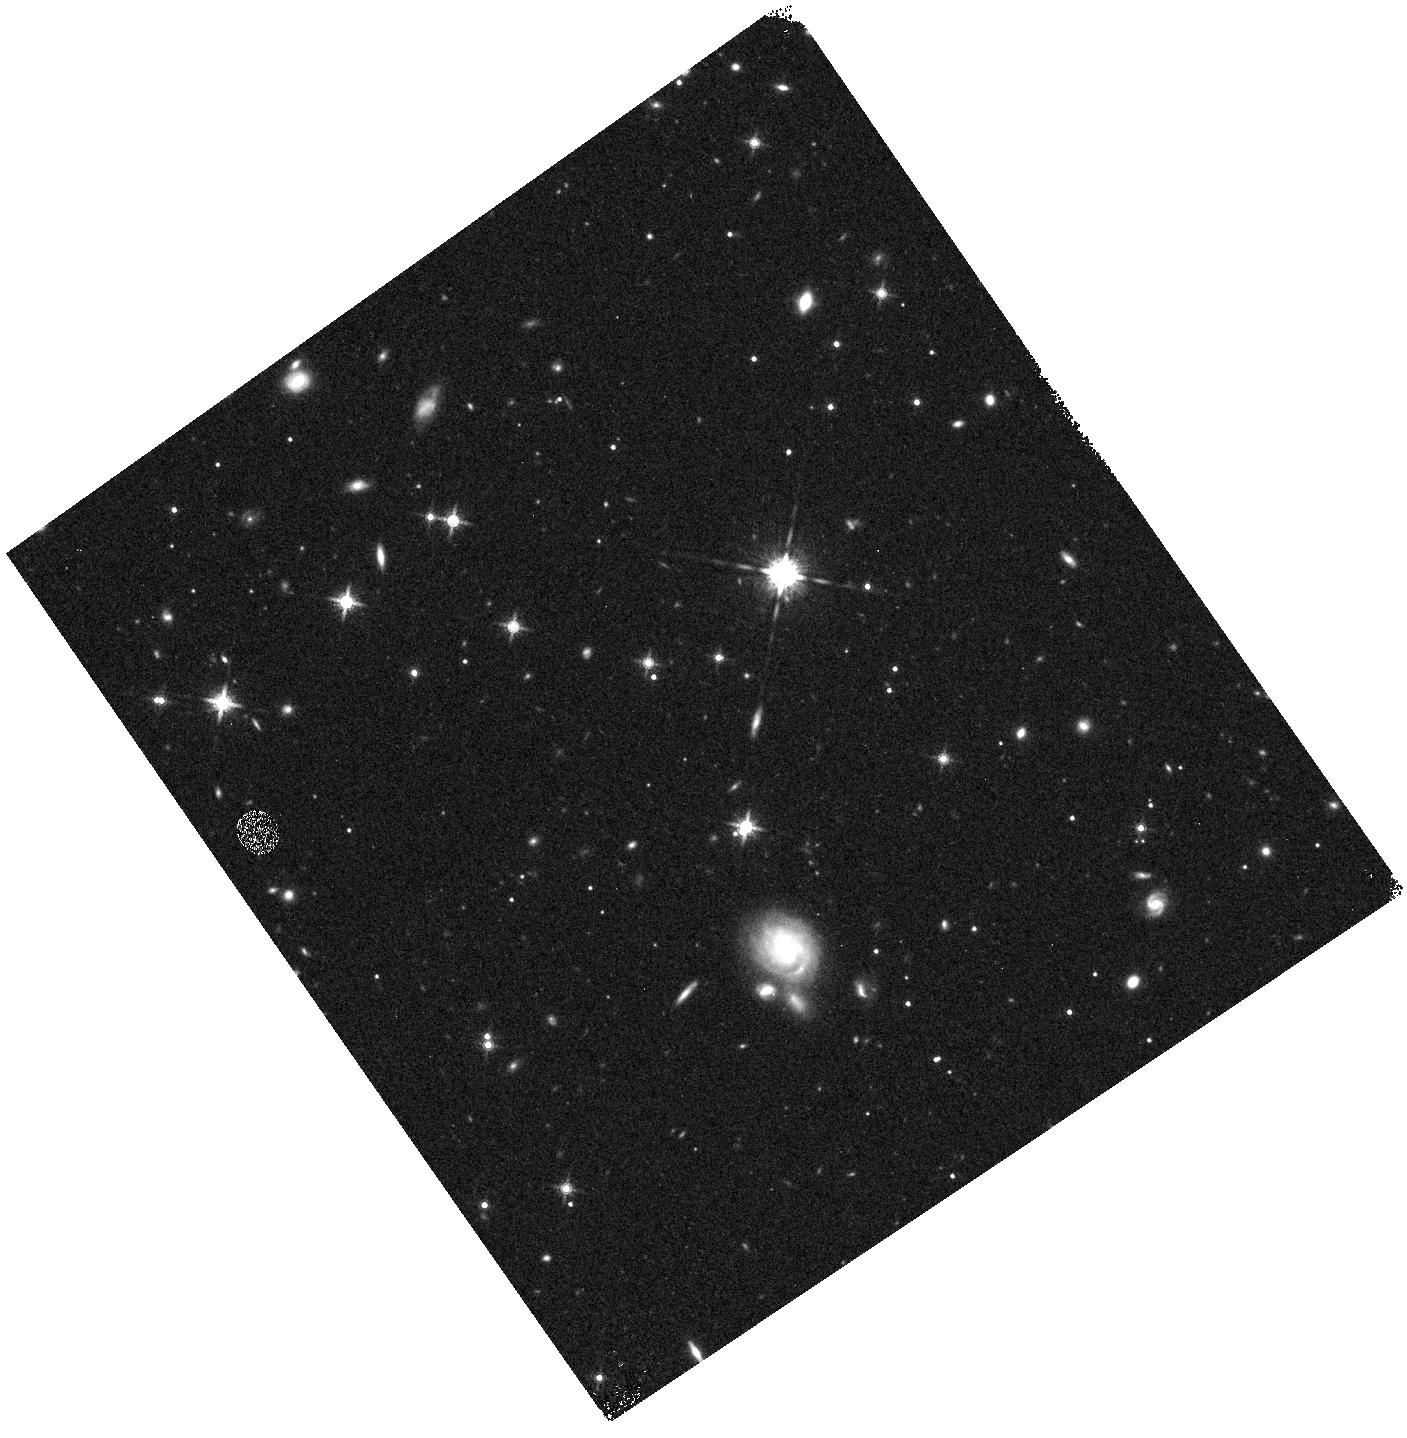
Target: field at RA 323.059°, Dec 10.063°. Instrument: WFC3/IR. Filter: F160W. Exposure: 8 min. Observation ID: hst_11524_07_wfc3_ir_f160w_ib4q07

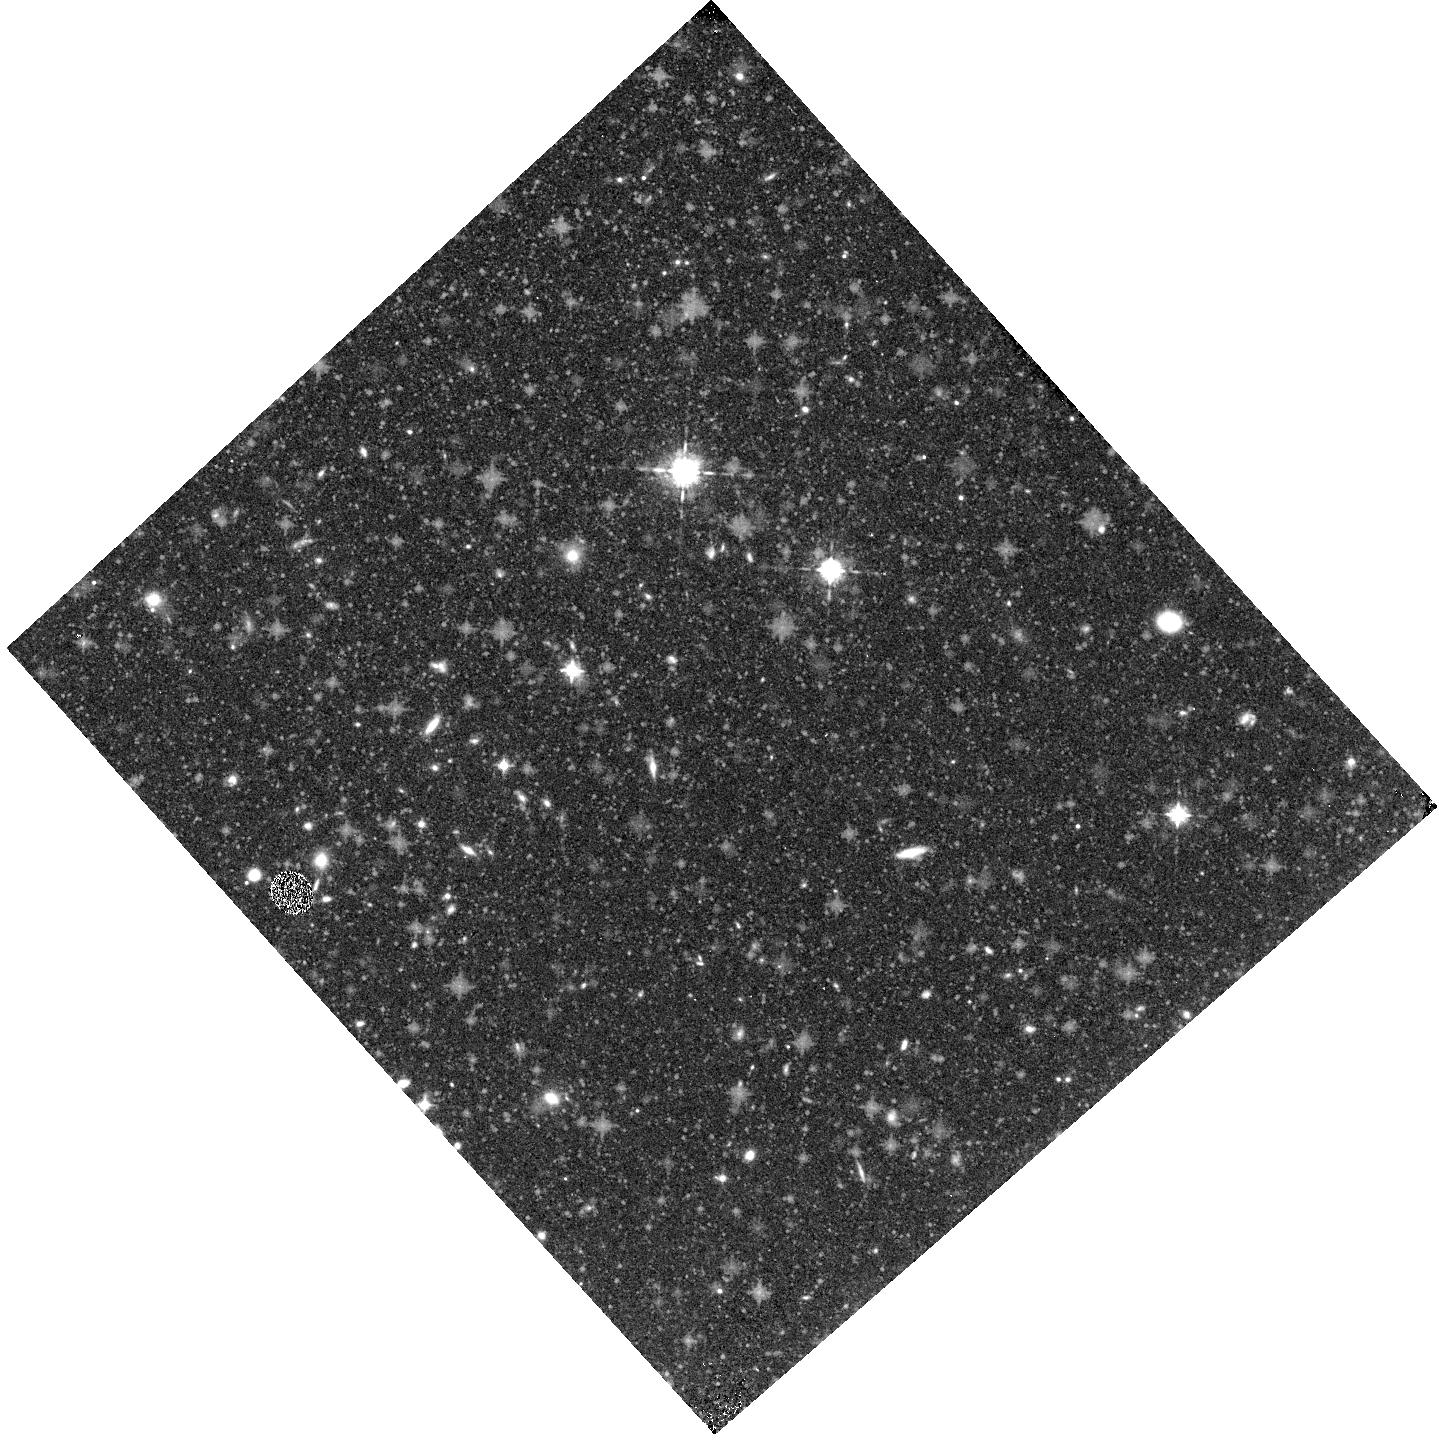
Target: field at RA 153.521°, Dec -4.379°. Instrument: WFC3/IR. Filter: F098M. Exposure: 32 min. Observation ID: hst_11524_04_wfc3_ir_f098m_ib4q04

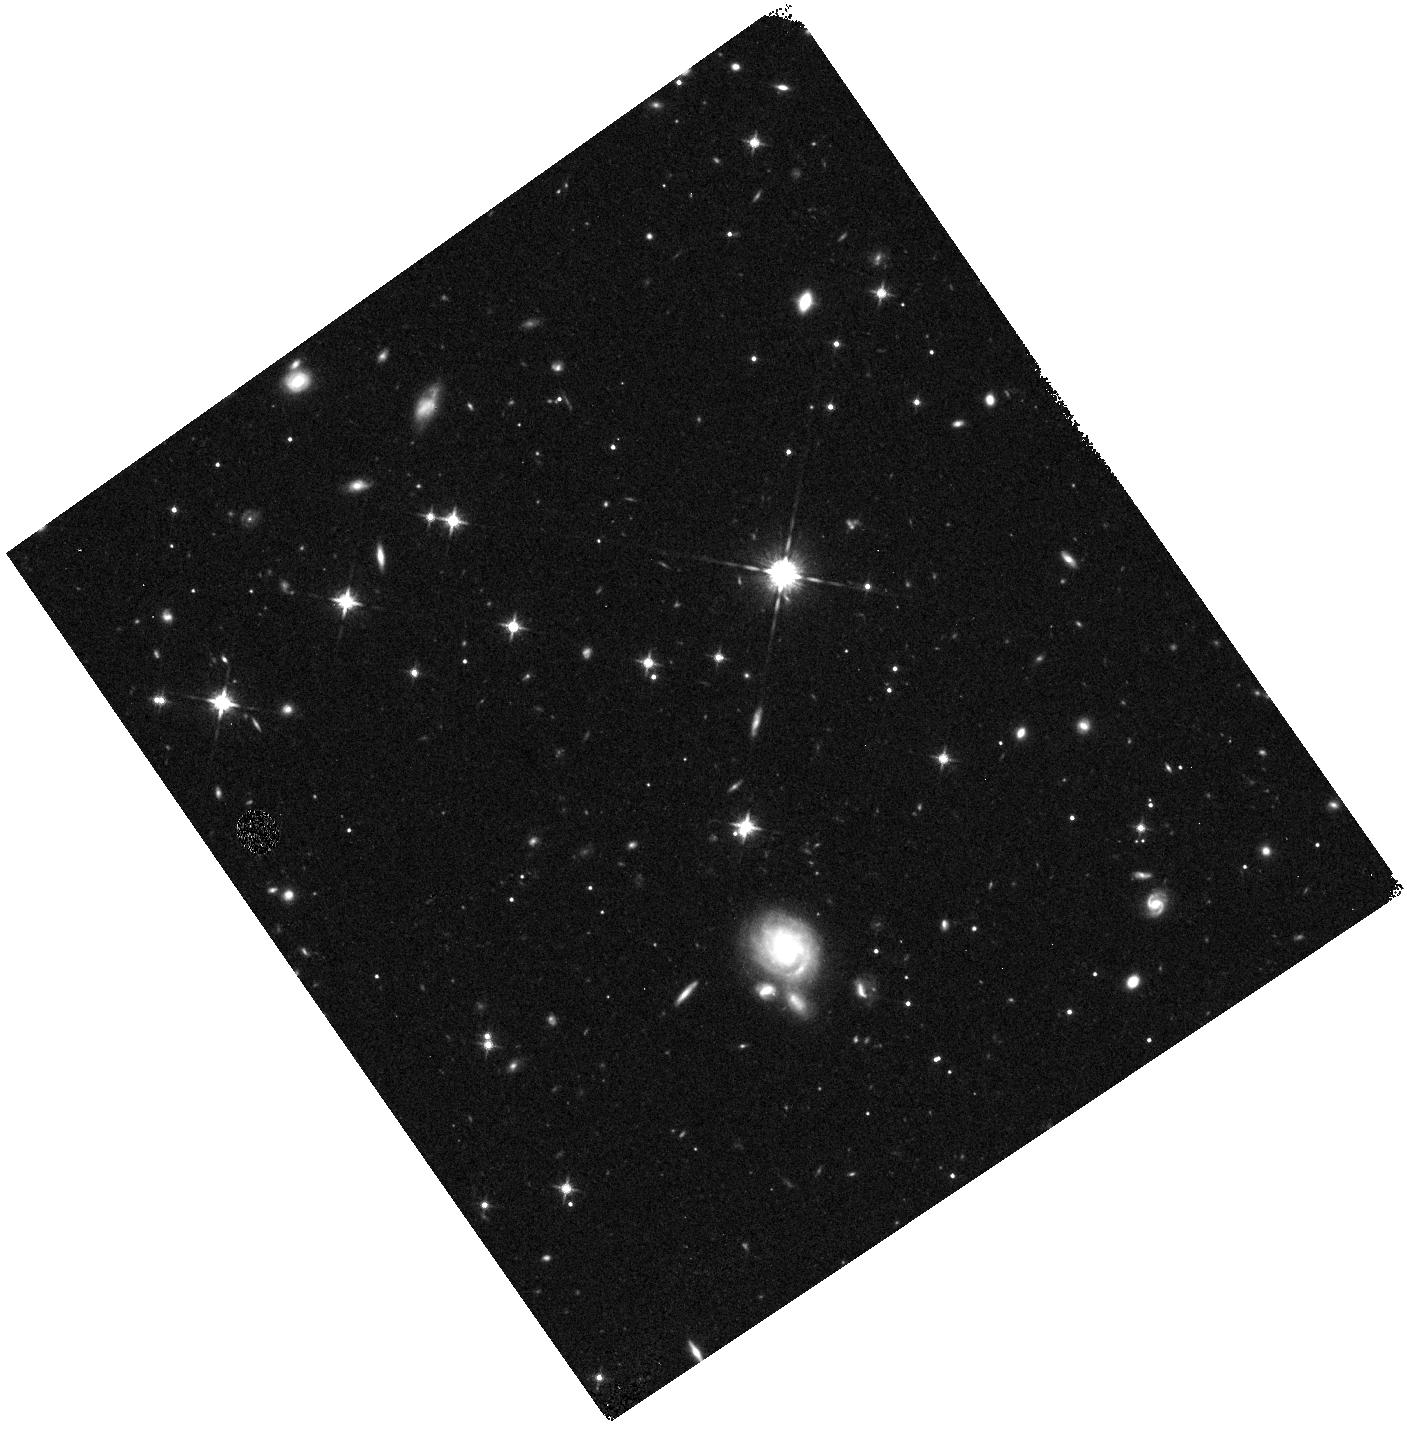
Target: field at RA 323.059°, Dec 10.063°. Instrument: WFC3/IR. Filter: F125W. Exposure: 17 min. Observation ID: hst_11524_07_wfc3_ir_f125w_ib4q07

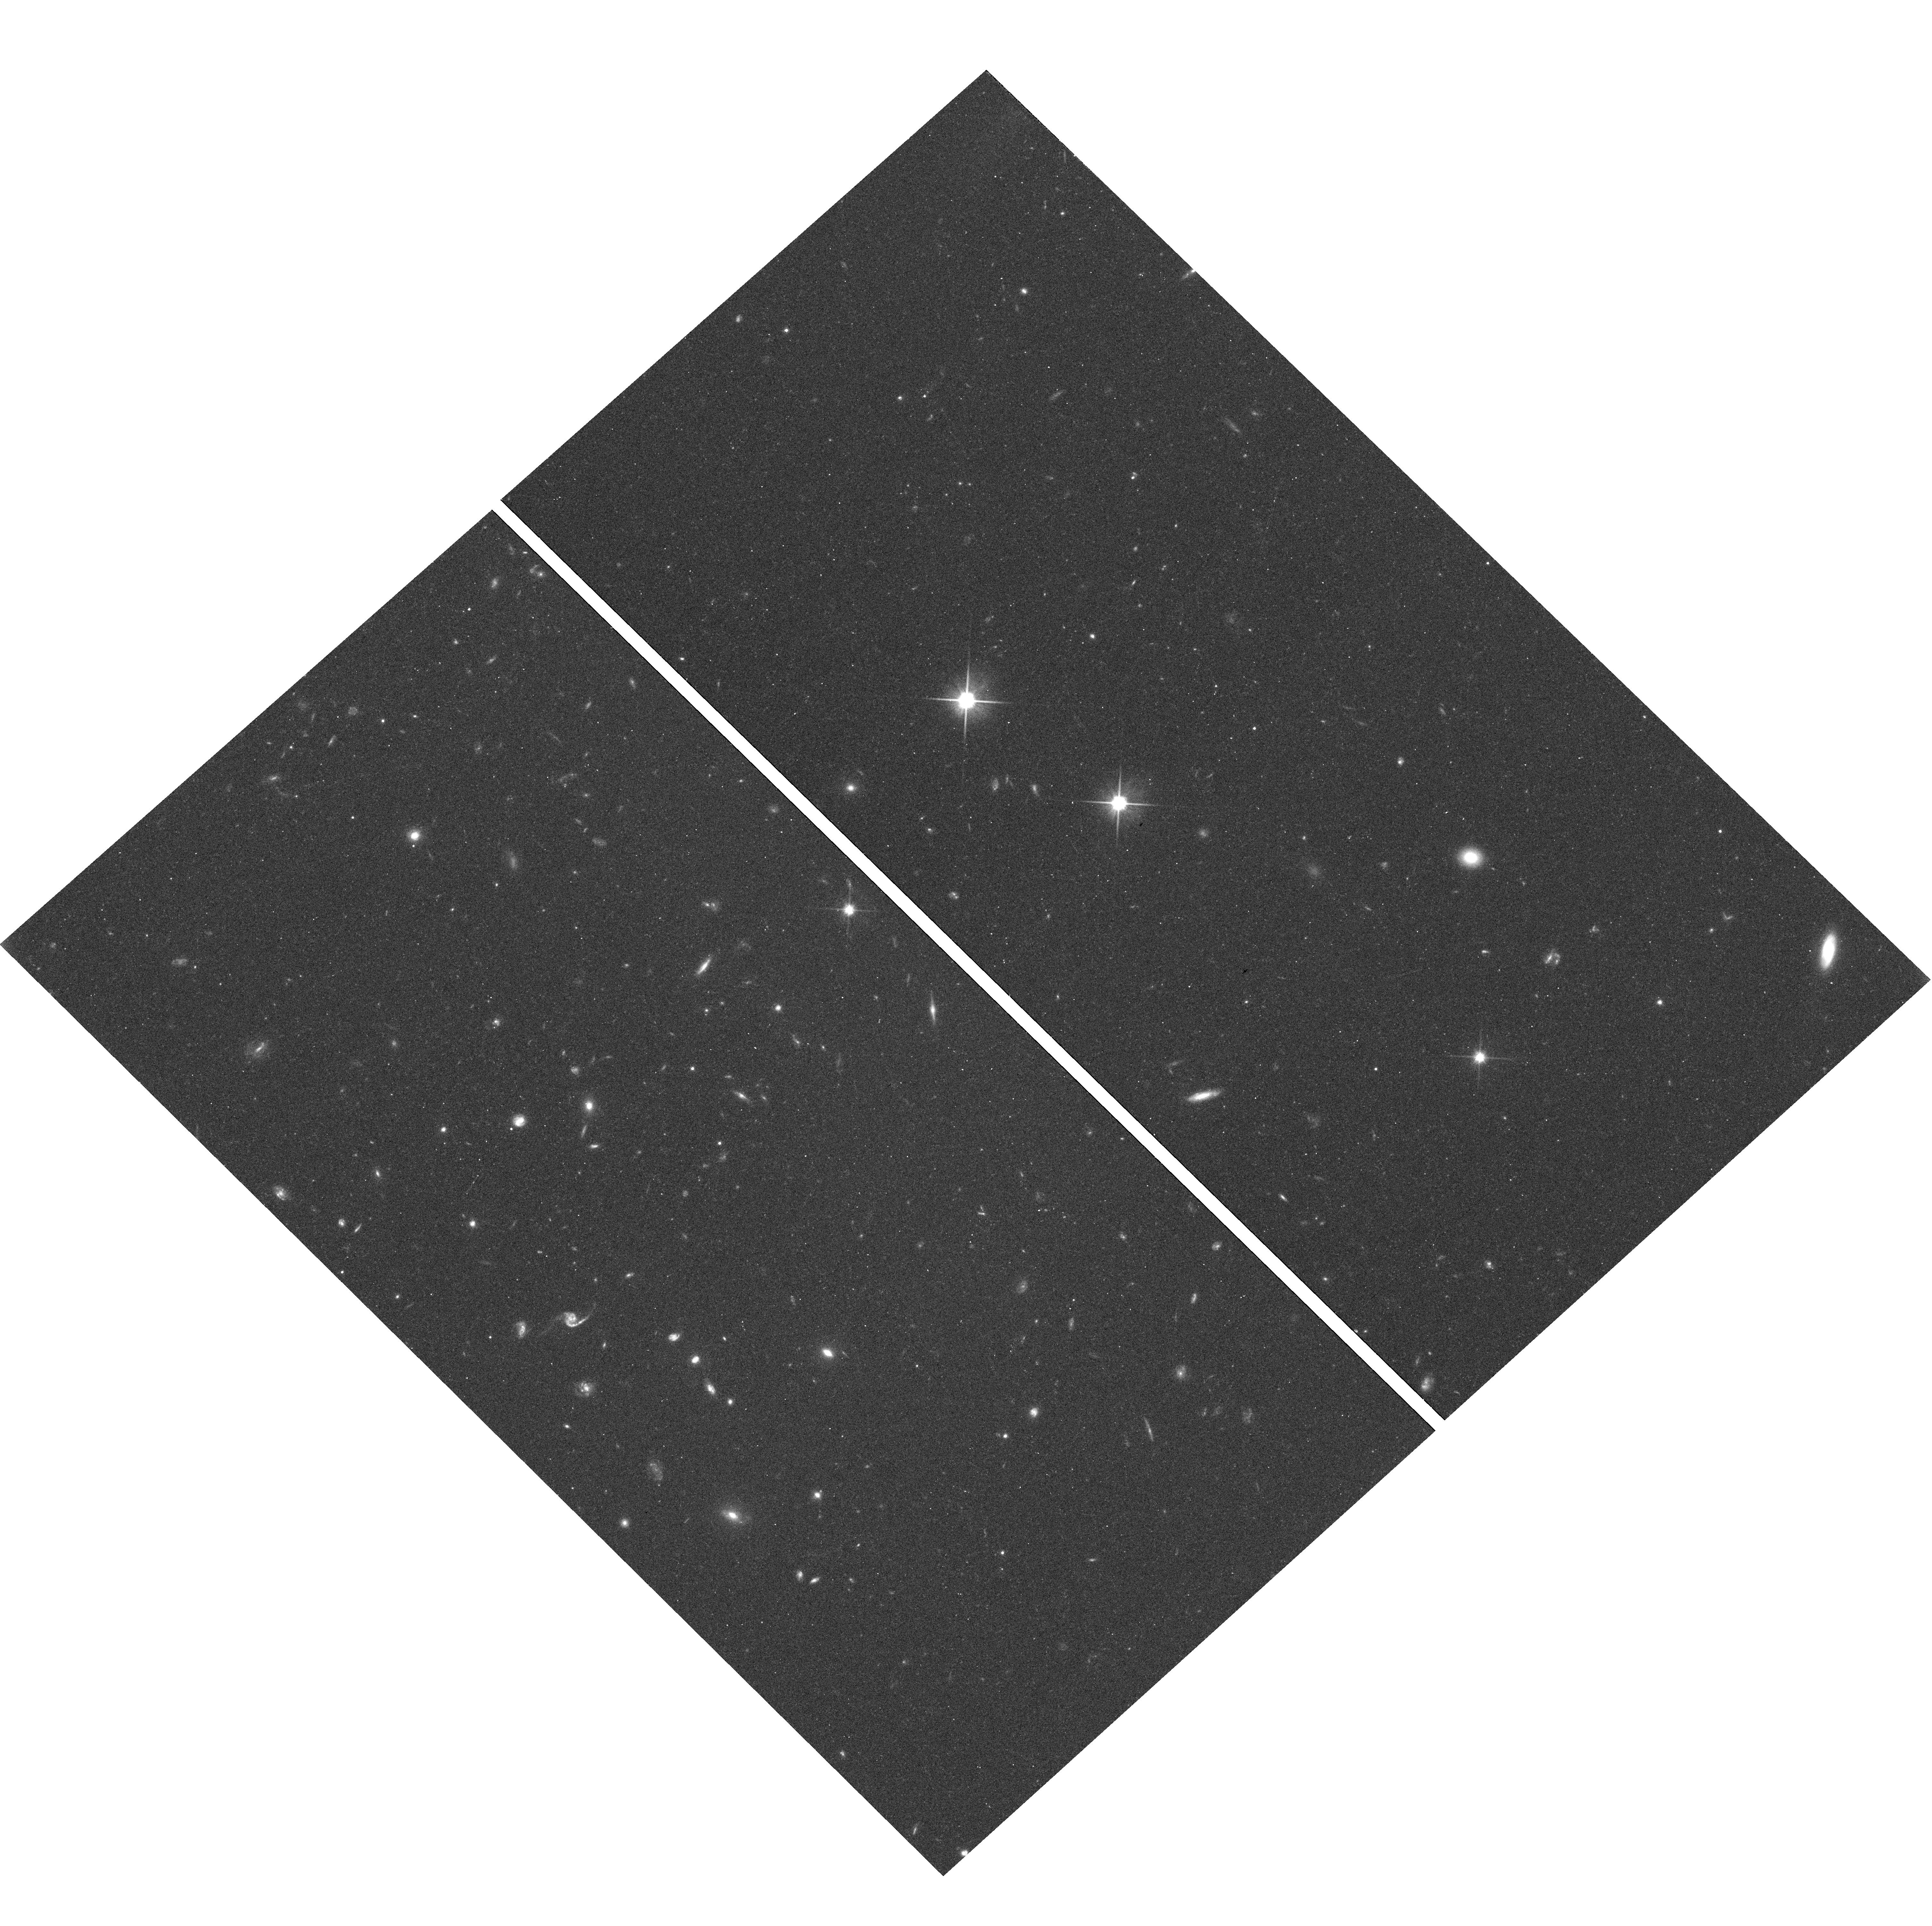
Target: field at RA 153.522°, Dec -4.377°. Instrument: WFC3/UVIS. Filter: F600LP. Exposure: 20 min. Observation ID: hst_11524_04_wfc3_uvis_f600lp_ib4q04

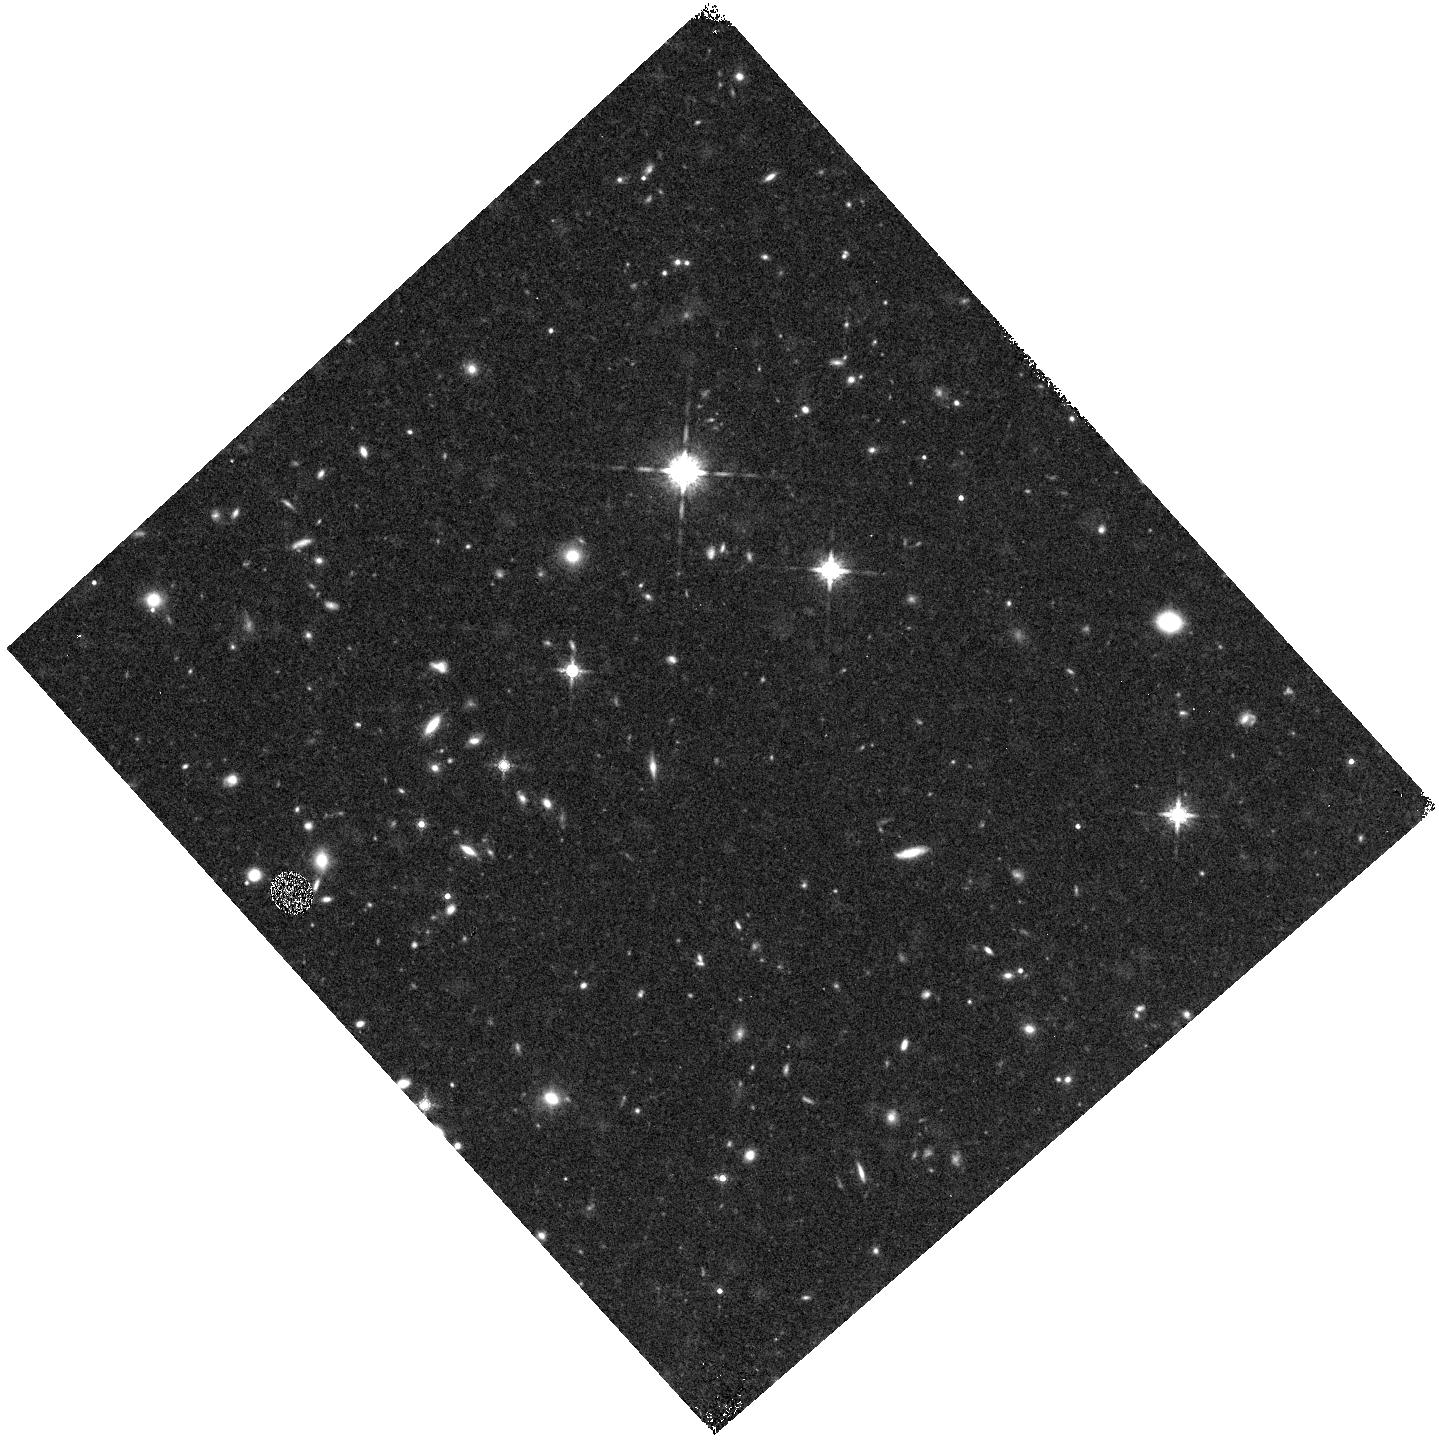
Target: field at RA 153.521°, Dec -4.379°. Instrument: WFC3/IR. Filter: F160W. Exposure: 12 min. Observation ID: hst_11524_04_wfc3_ir_f160w_ib4q04

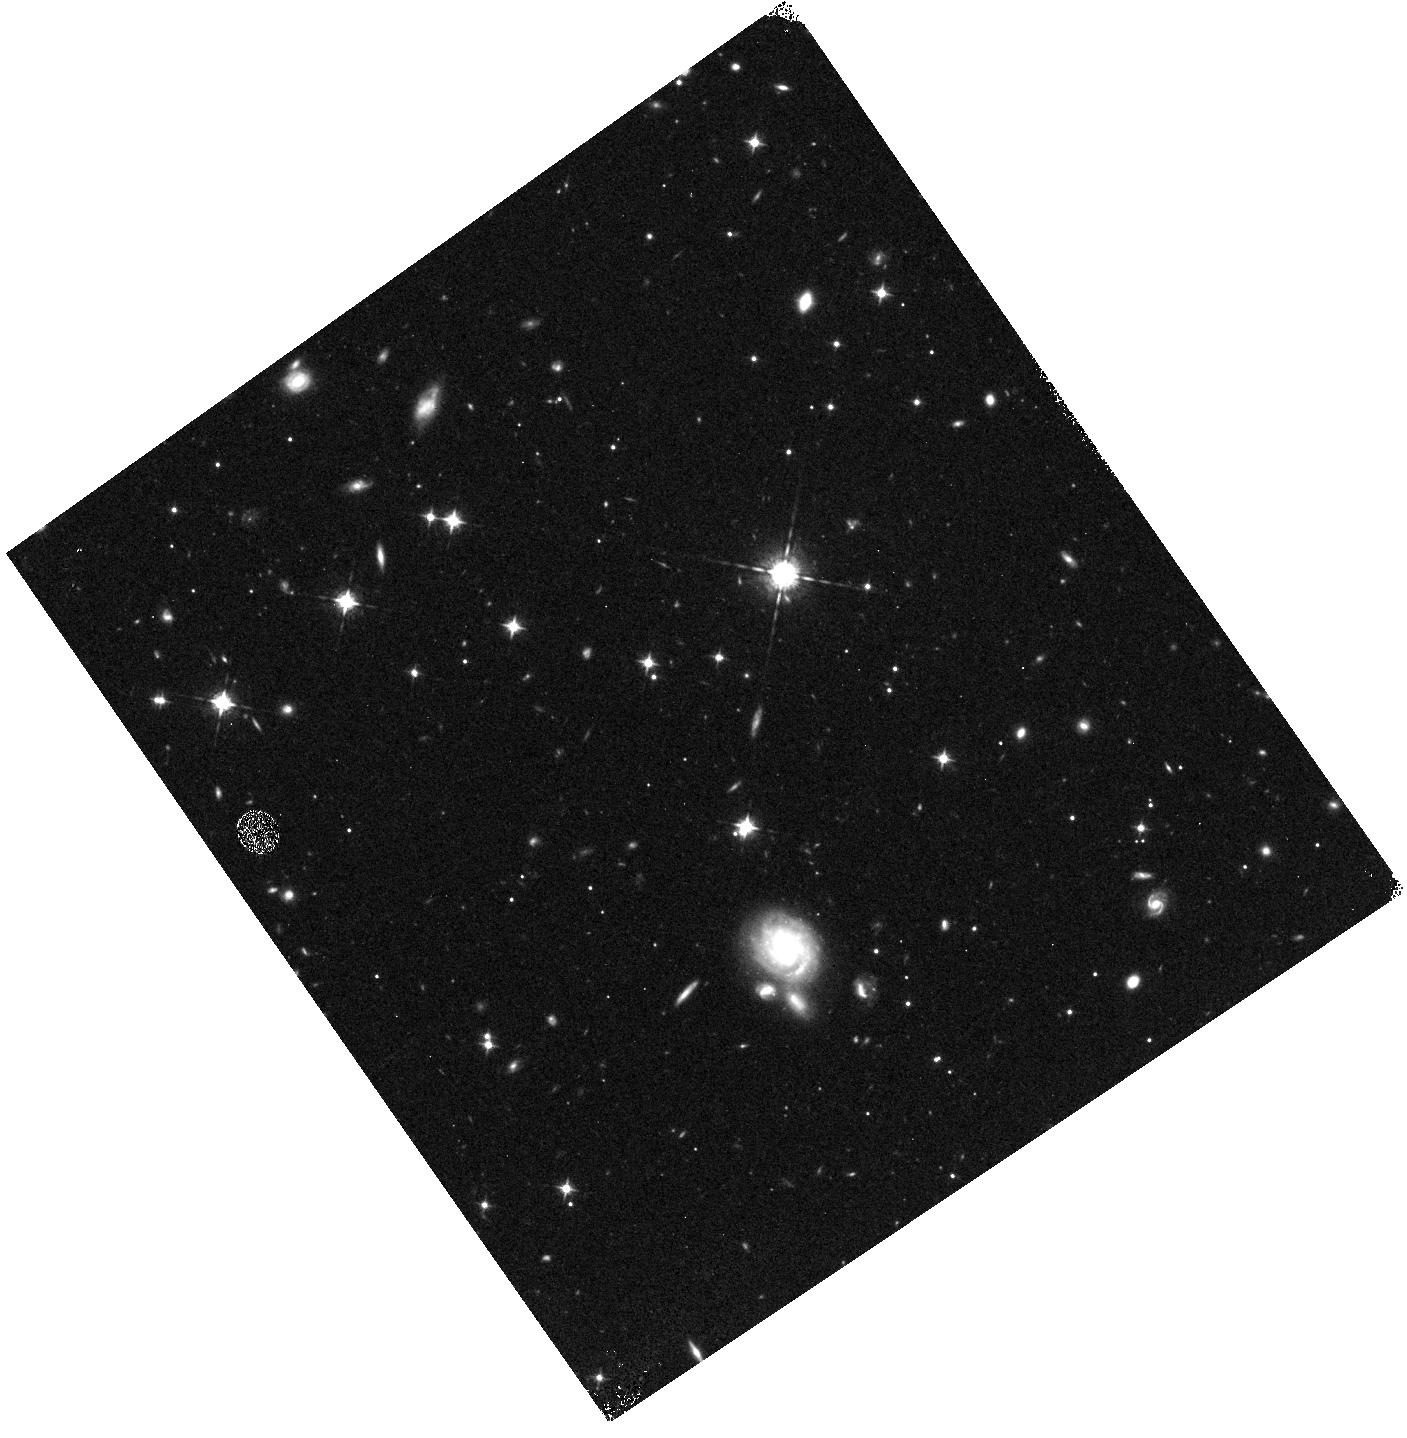
Target: field at RA 323.059°, Dec 10.063°. Instrument: WFC3/IR. Filter: F098M. Exposure: 40 min. Observation ID: hst_11524_07_wfc3_ir_f098m_ib4q07

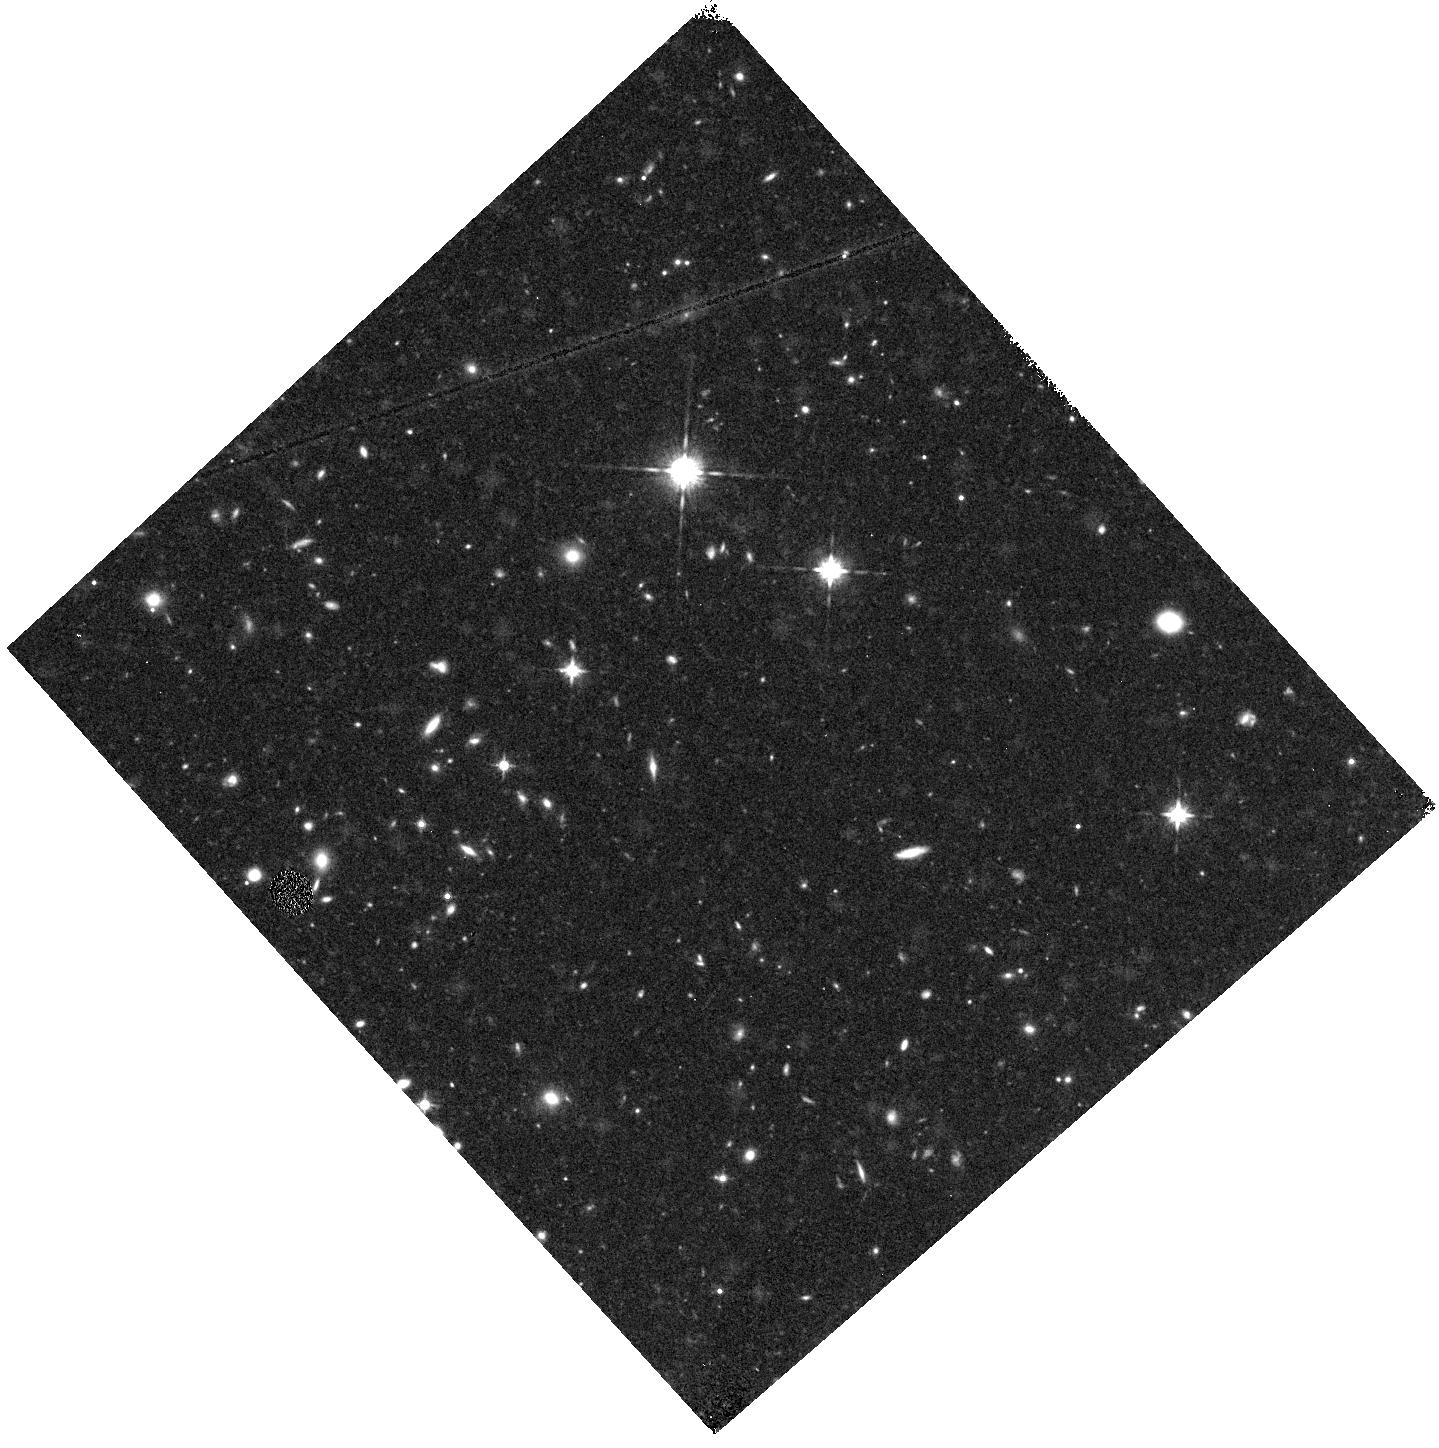
Target: field at RA 153.521°, Dec -4.379°. Instrument: WFC3/IR. Filter: F125W. Exposure: 18 min. Observation ID: hst_11524_04_wfc3_ir_f125w_ib4q04

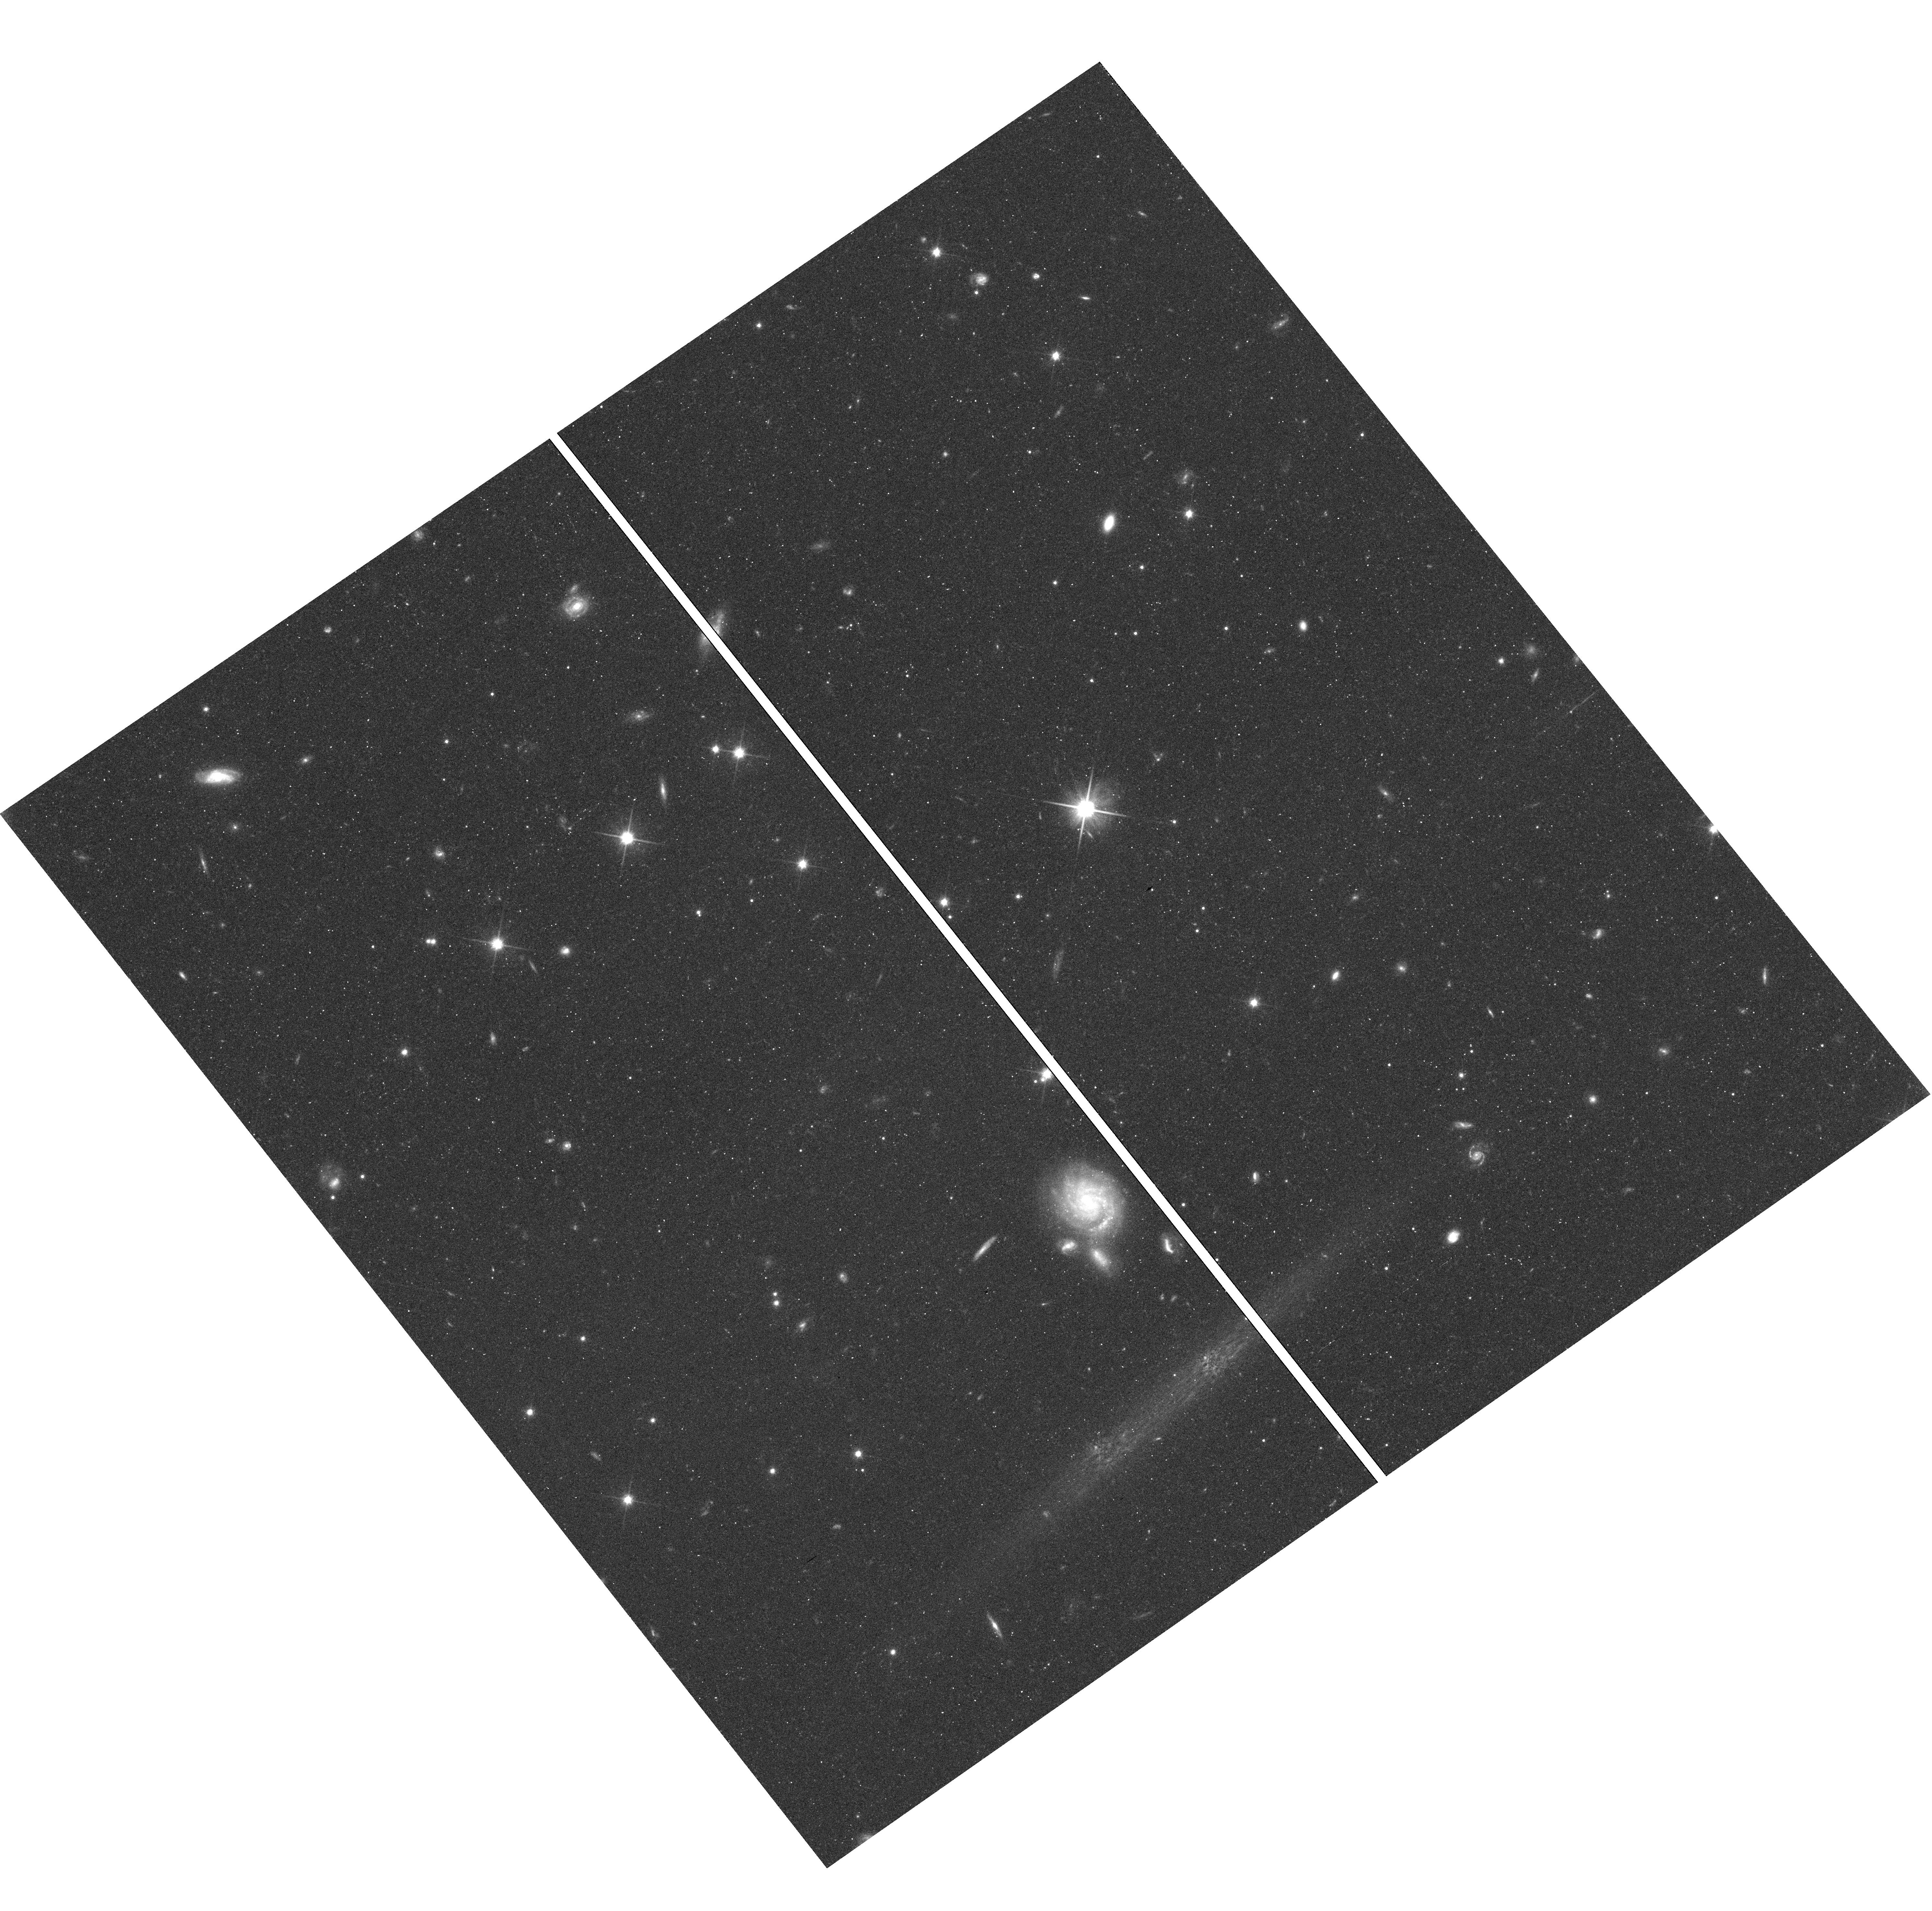
Target: field at RA 323.060°, Dec 10.066°. Instrument: WFC3/UVIS. Filter: F600LP. Exposure: 23 min. Observation ID: hst_11524_07_wfc3_uvis_f600lp_ib4q07

COS-GTO: WARM AND HOT ISM IN AND NEAR THE MILKY WAY (PI: Green, James Carswell)

COS G130M and G160M 20, 000 resolution observations will be obtained for 10 AGNs situated beyond Milky Way high velocity clouds. For all objects good O VI line profile observations exist from FUSE and high velocity O VI is detected. The COS observations will be used to obtain high quality absorption line profiles (S/N ~ 30 to 40) for C IV, Si IV and N V in the low and high velocity gas toward each AGN. The high ionization profiles of O VI (from FUSE), N V, C IV, and Si IV will be compared to low ionization profiles (O I, S II, Si II, Fe II, etc.) in order to evaluate the physical conditions and origins of the highly ionized gas in and near the Milky Way at low and high velocity. The HVCs include Complex C (four lines of sight), Complex A, WD, WB, and several negative velocity O VI HVCs. Other studies to be undertaken with this data set include studies of the physical conditions and abundances in the cool and warm HVC gas and studies of the physical conditions in low redshift IGM systems detected along the 10 lines of sight.